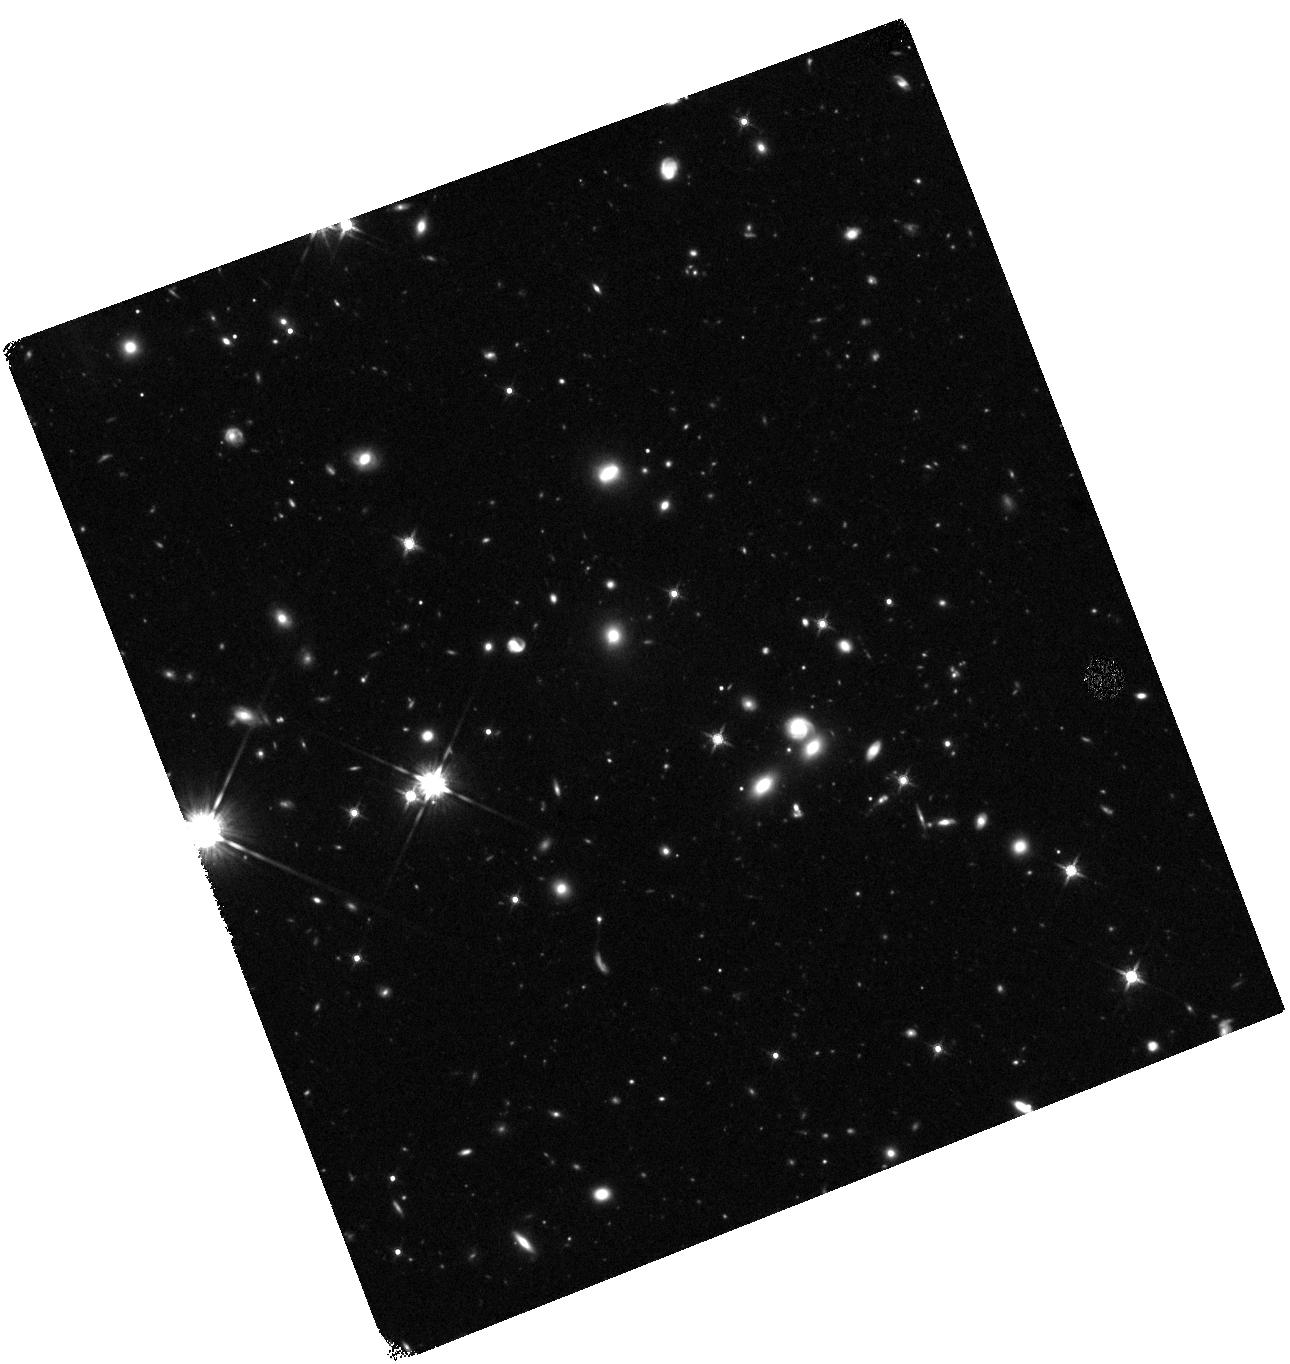
Target: SPT2147-50
Instrument: WFC3/IR
Filter: F140W
Exposure: 47 min
Observation ID: hst_13614_05_wfc3_ir_f140w_ichq05

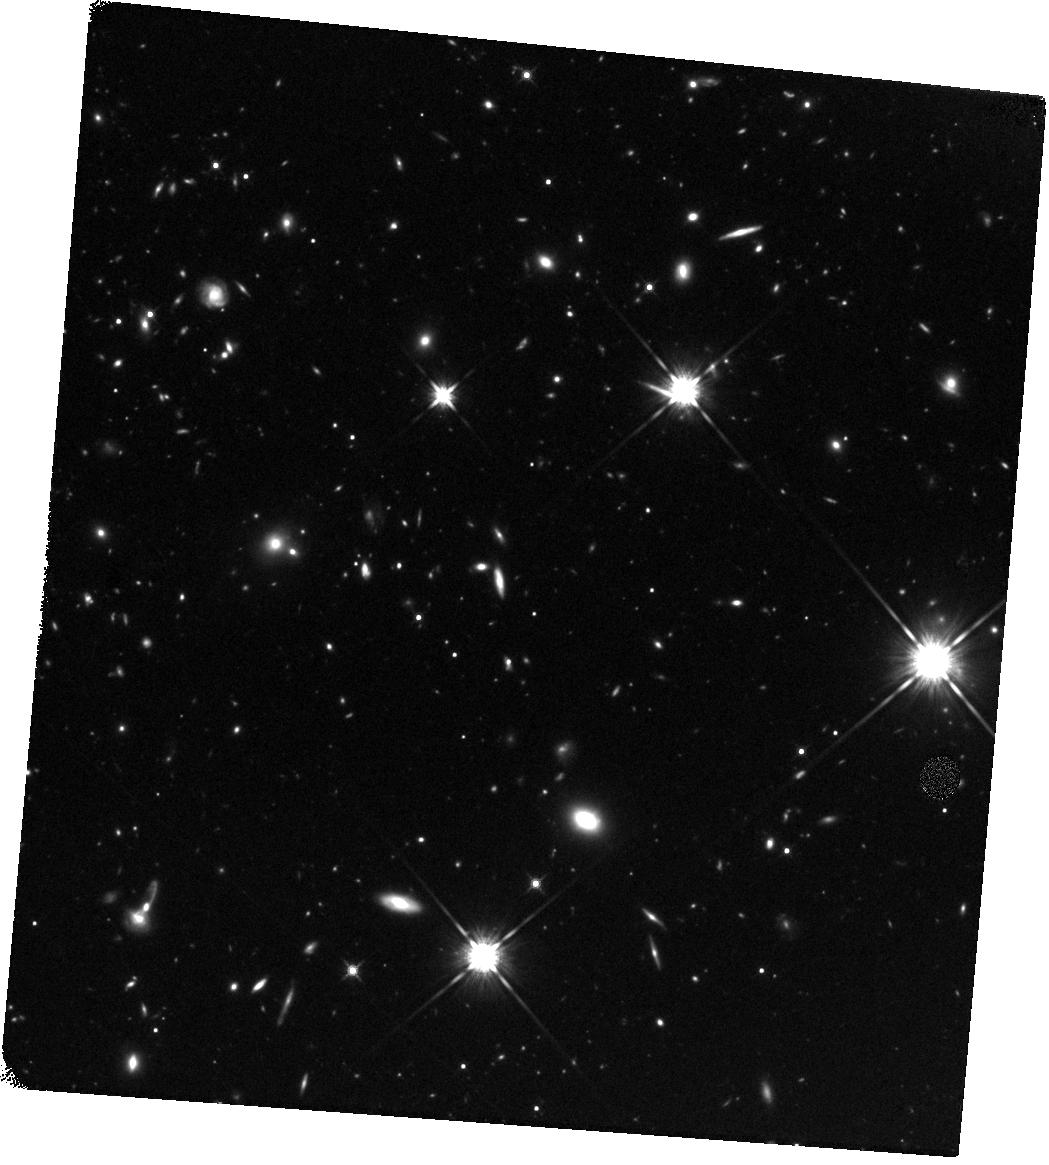
Target: SPT2146-55
Instrument: WFC3/IR
Filter: F140W
Exposure: 47 min
Observation ID: hst_13614_04_wfc3_ir_f140w_ichq04

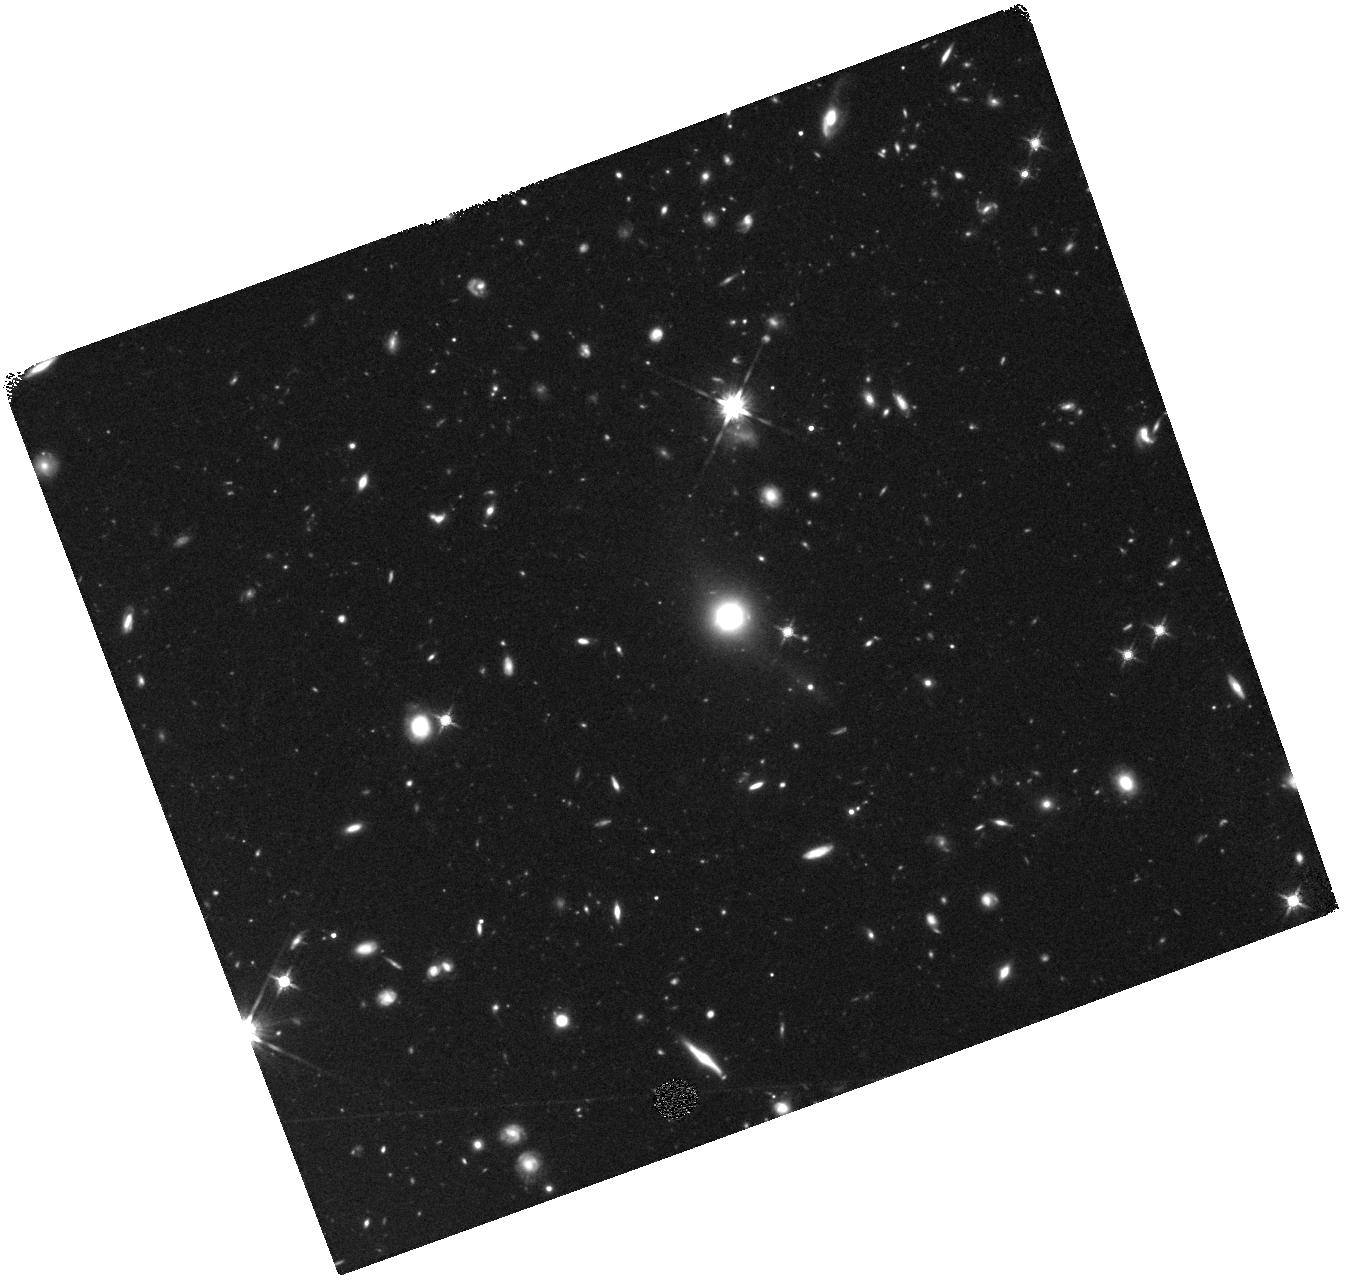
Target: SPT0418-47
Instrument: WFC3/IR
Filter: F140W
Exposure: 47 min
Observation ID: hst_13614_03_wfc3_ir_f140w_ichq03

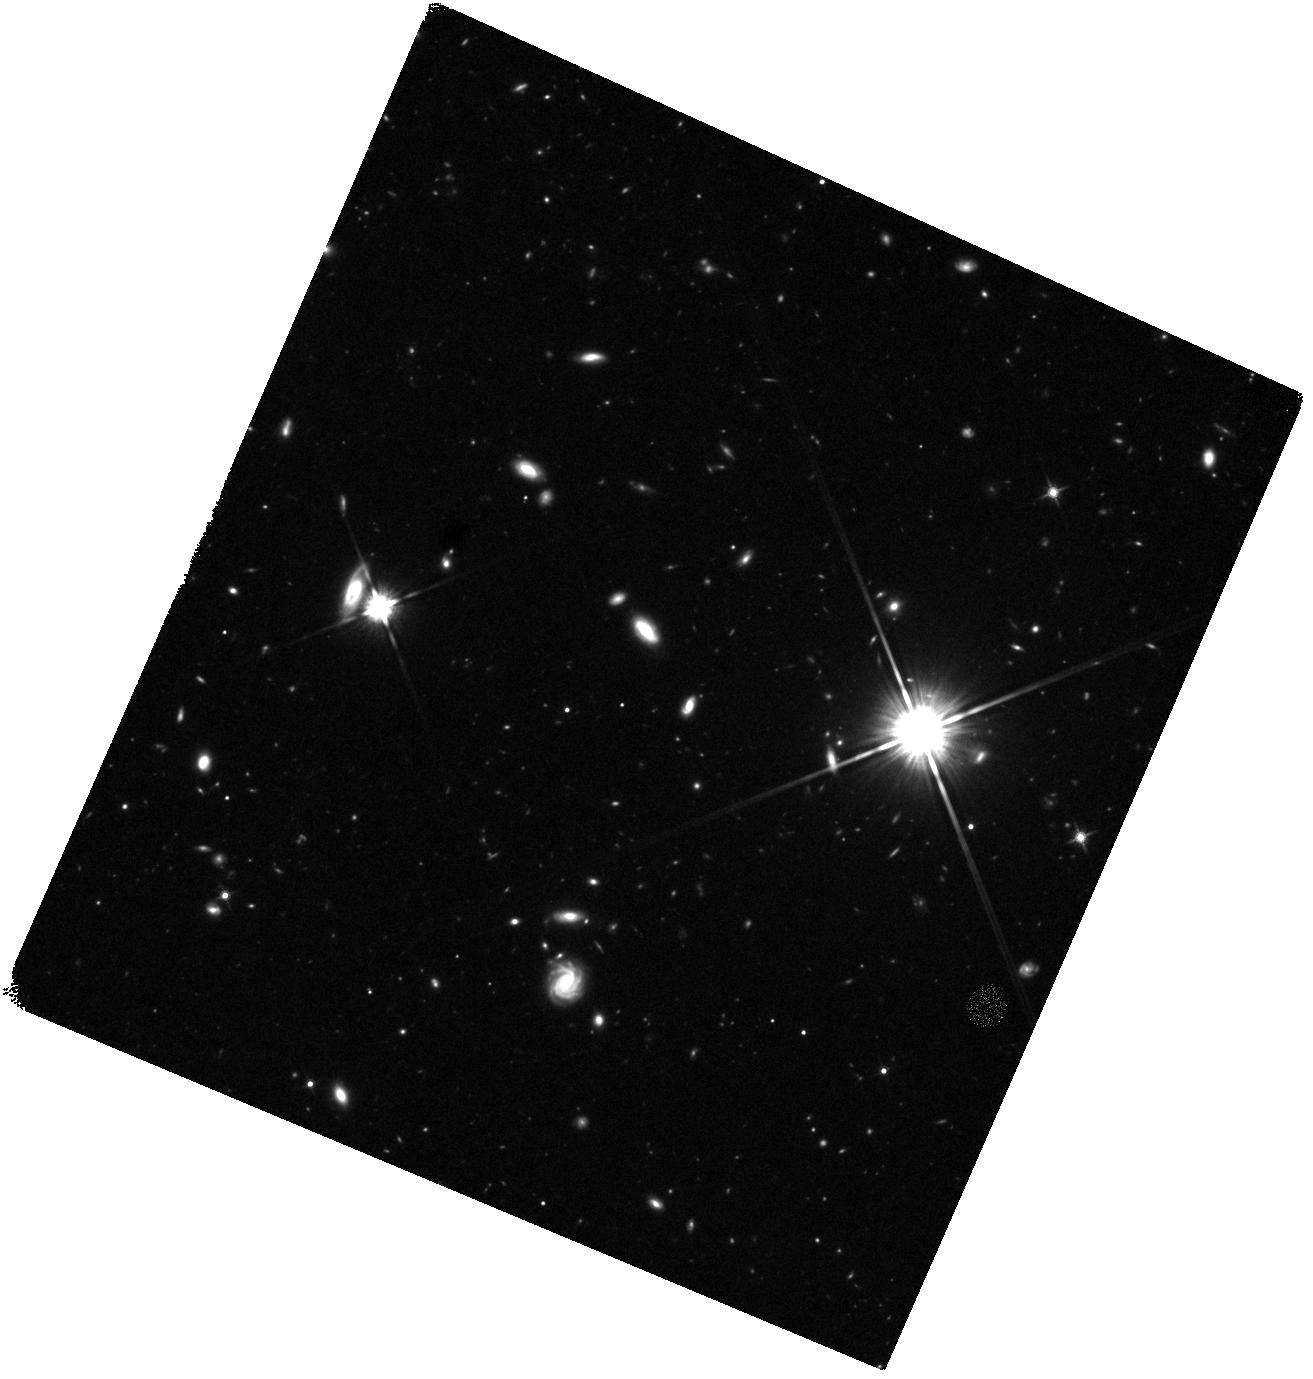
Target: SPT0125-50
Instrument: WFC3/IR
Filter: F140W
Exposure: 47 min
Observation ID: hst_13614_02_wfc3_ir_f140w_ichq02

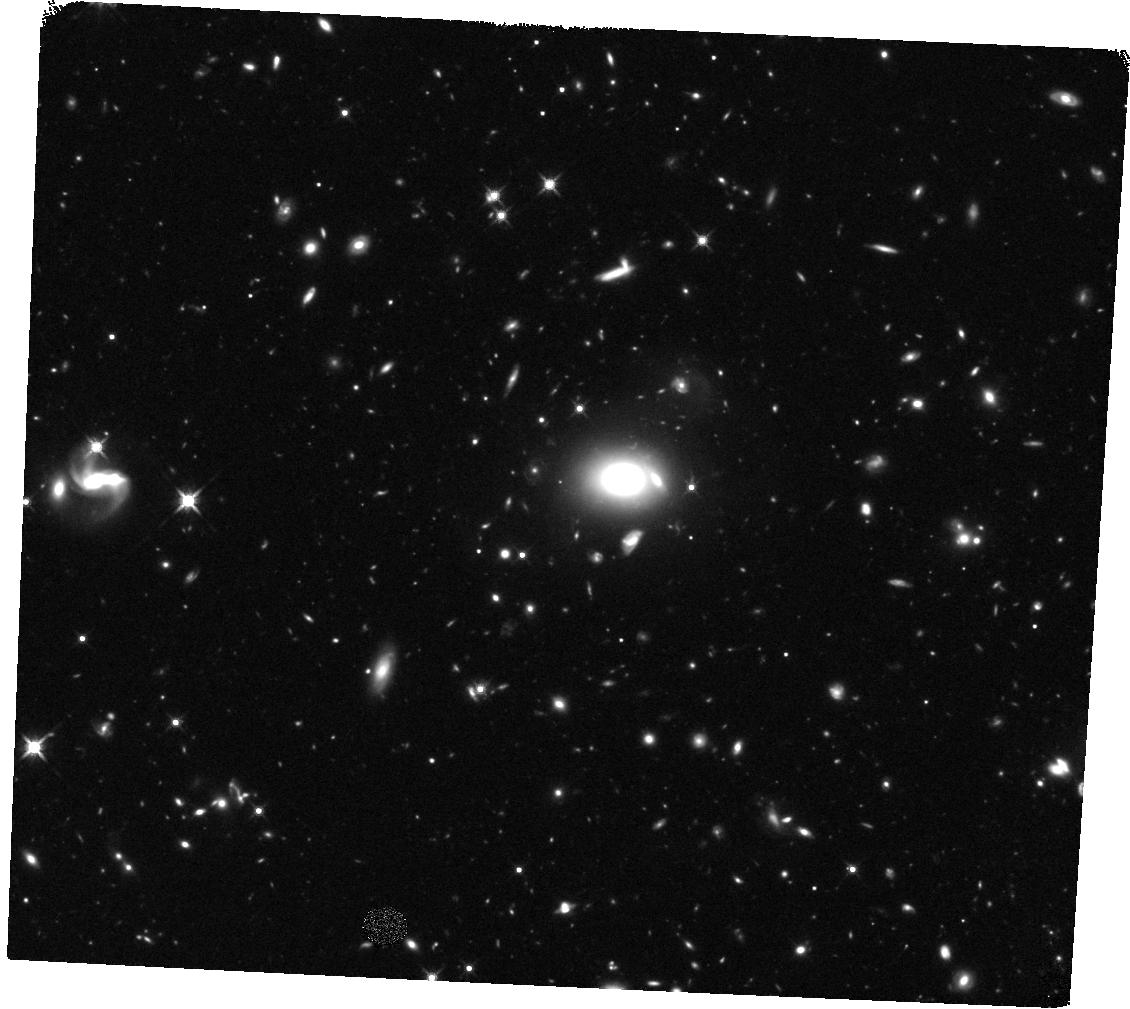
Target: SPT0529-54
Instrument: WFC3/IR
Filter: F140W
Exposure: 47 min
Observation ID: hst_13614_06_wfc3_ir_f140w_ichq06

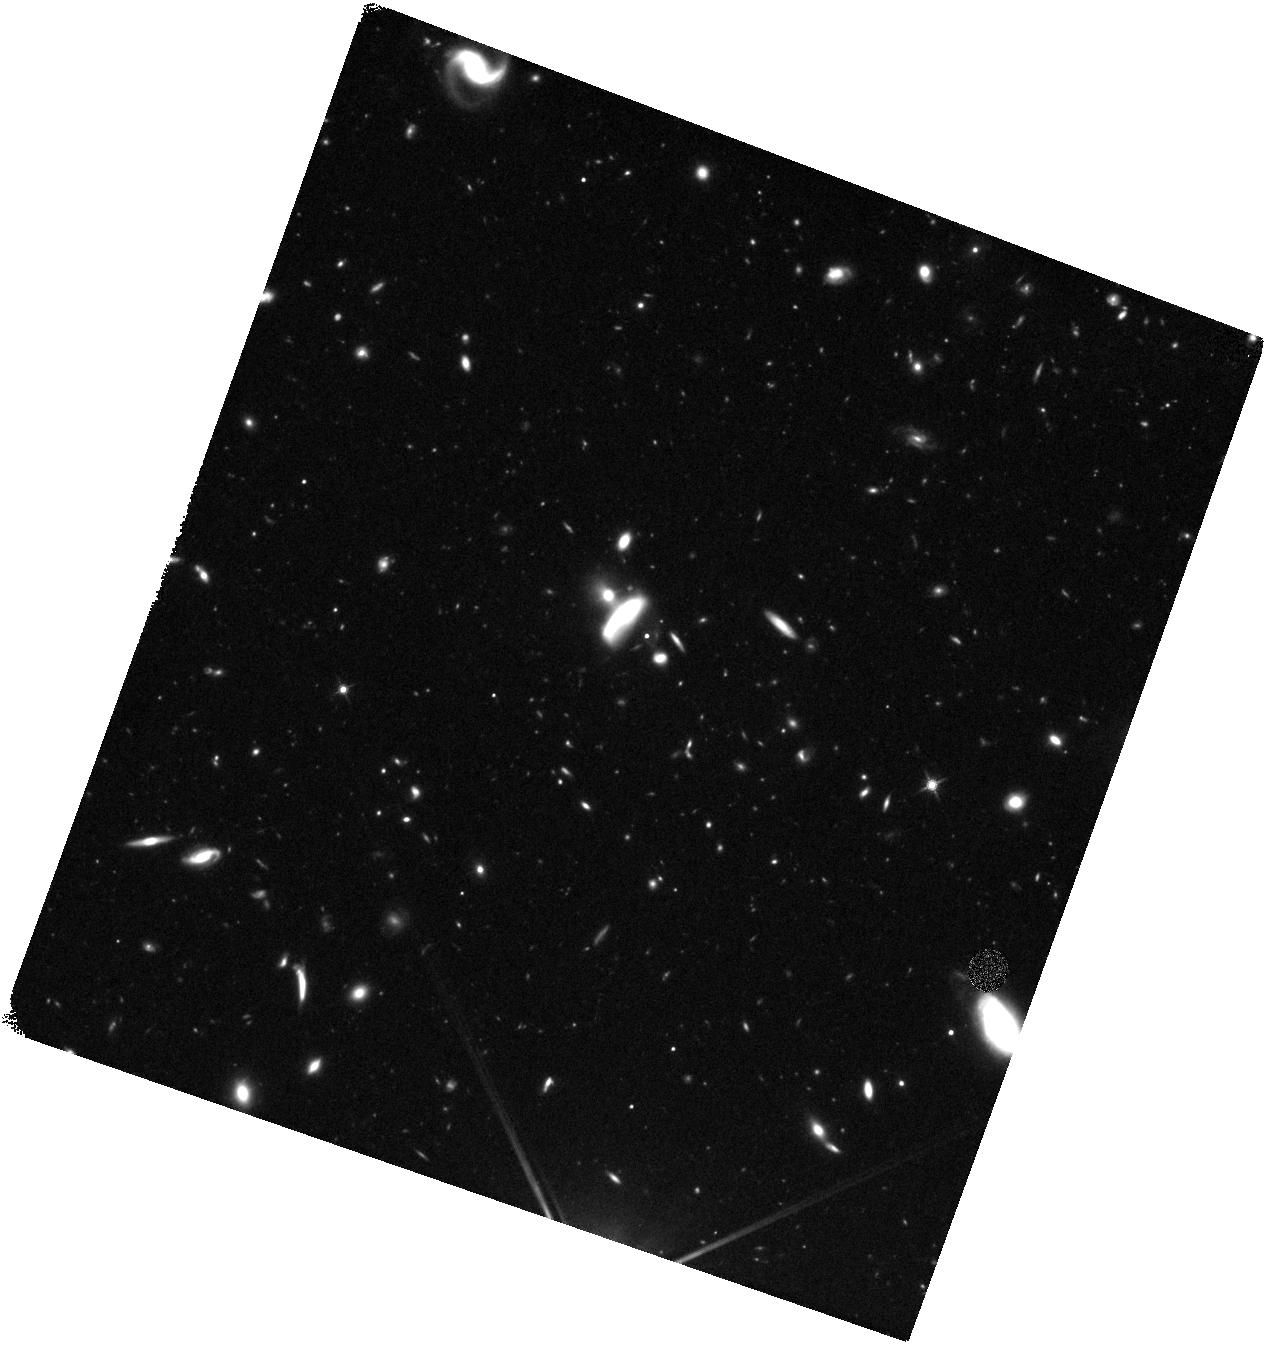
Target: SPT0125-47
Instrument: WFC3/IR
Filter: F140W
Exposure: 47 min
Observation ID: hst_13614_01_wfc3_ir_f140w_ichq01

High-Redshift Starburst Galaxies Under the Cosmic Microscope: Unveiling the stellar histories of strongly lensed starburst galaxies (PI: Vieira, Joaquin)

We propose to study the stellar populations in a sample of strong gravitationally lensed starburst galaxies discovered by the South Pole Telescope (SPT) in a 2500 square degree survey of the southern sky. In the first extragalactic spectroscopic redshift survey with ALMA, we have obtained robust and unambiguous redshifts for these sources directly from their star forming gas, as traced by carbon monoxide. High-resolution ALMA imaging conclusively demonstrates that these sources are strong gravitationally lensed by foreground galaxies and allows us to make state-of-the-art lens models with a custom pipeline. The central aim of this proposal is to use Spitzer/IRAC to determine stellar masses for 14 of these sources to connect the rapid star formation observed with ALMA to the generations of stars that came before them. The combination of our unique ALMA dataset with the proposed Spitzer observations will allow a full characterization of the stars, gas, and dust in this cosmologically important class of primordial starburst galaxies which mark the epoch of stellar mass assembly in the Universe. We ask for 37 hours of Spitzer/IRAC and 6 orbits of HST/ACS+WFC3 to observe 14 high redshift starburst galaxies spanning 2.5<z<5.7.